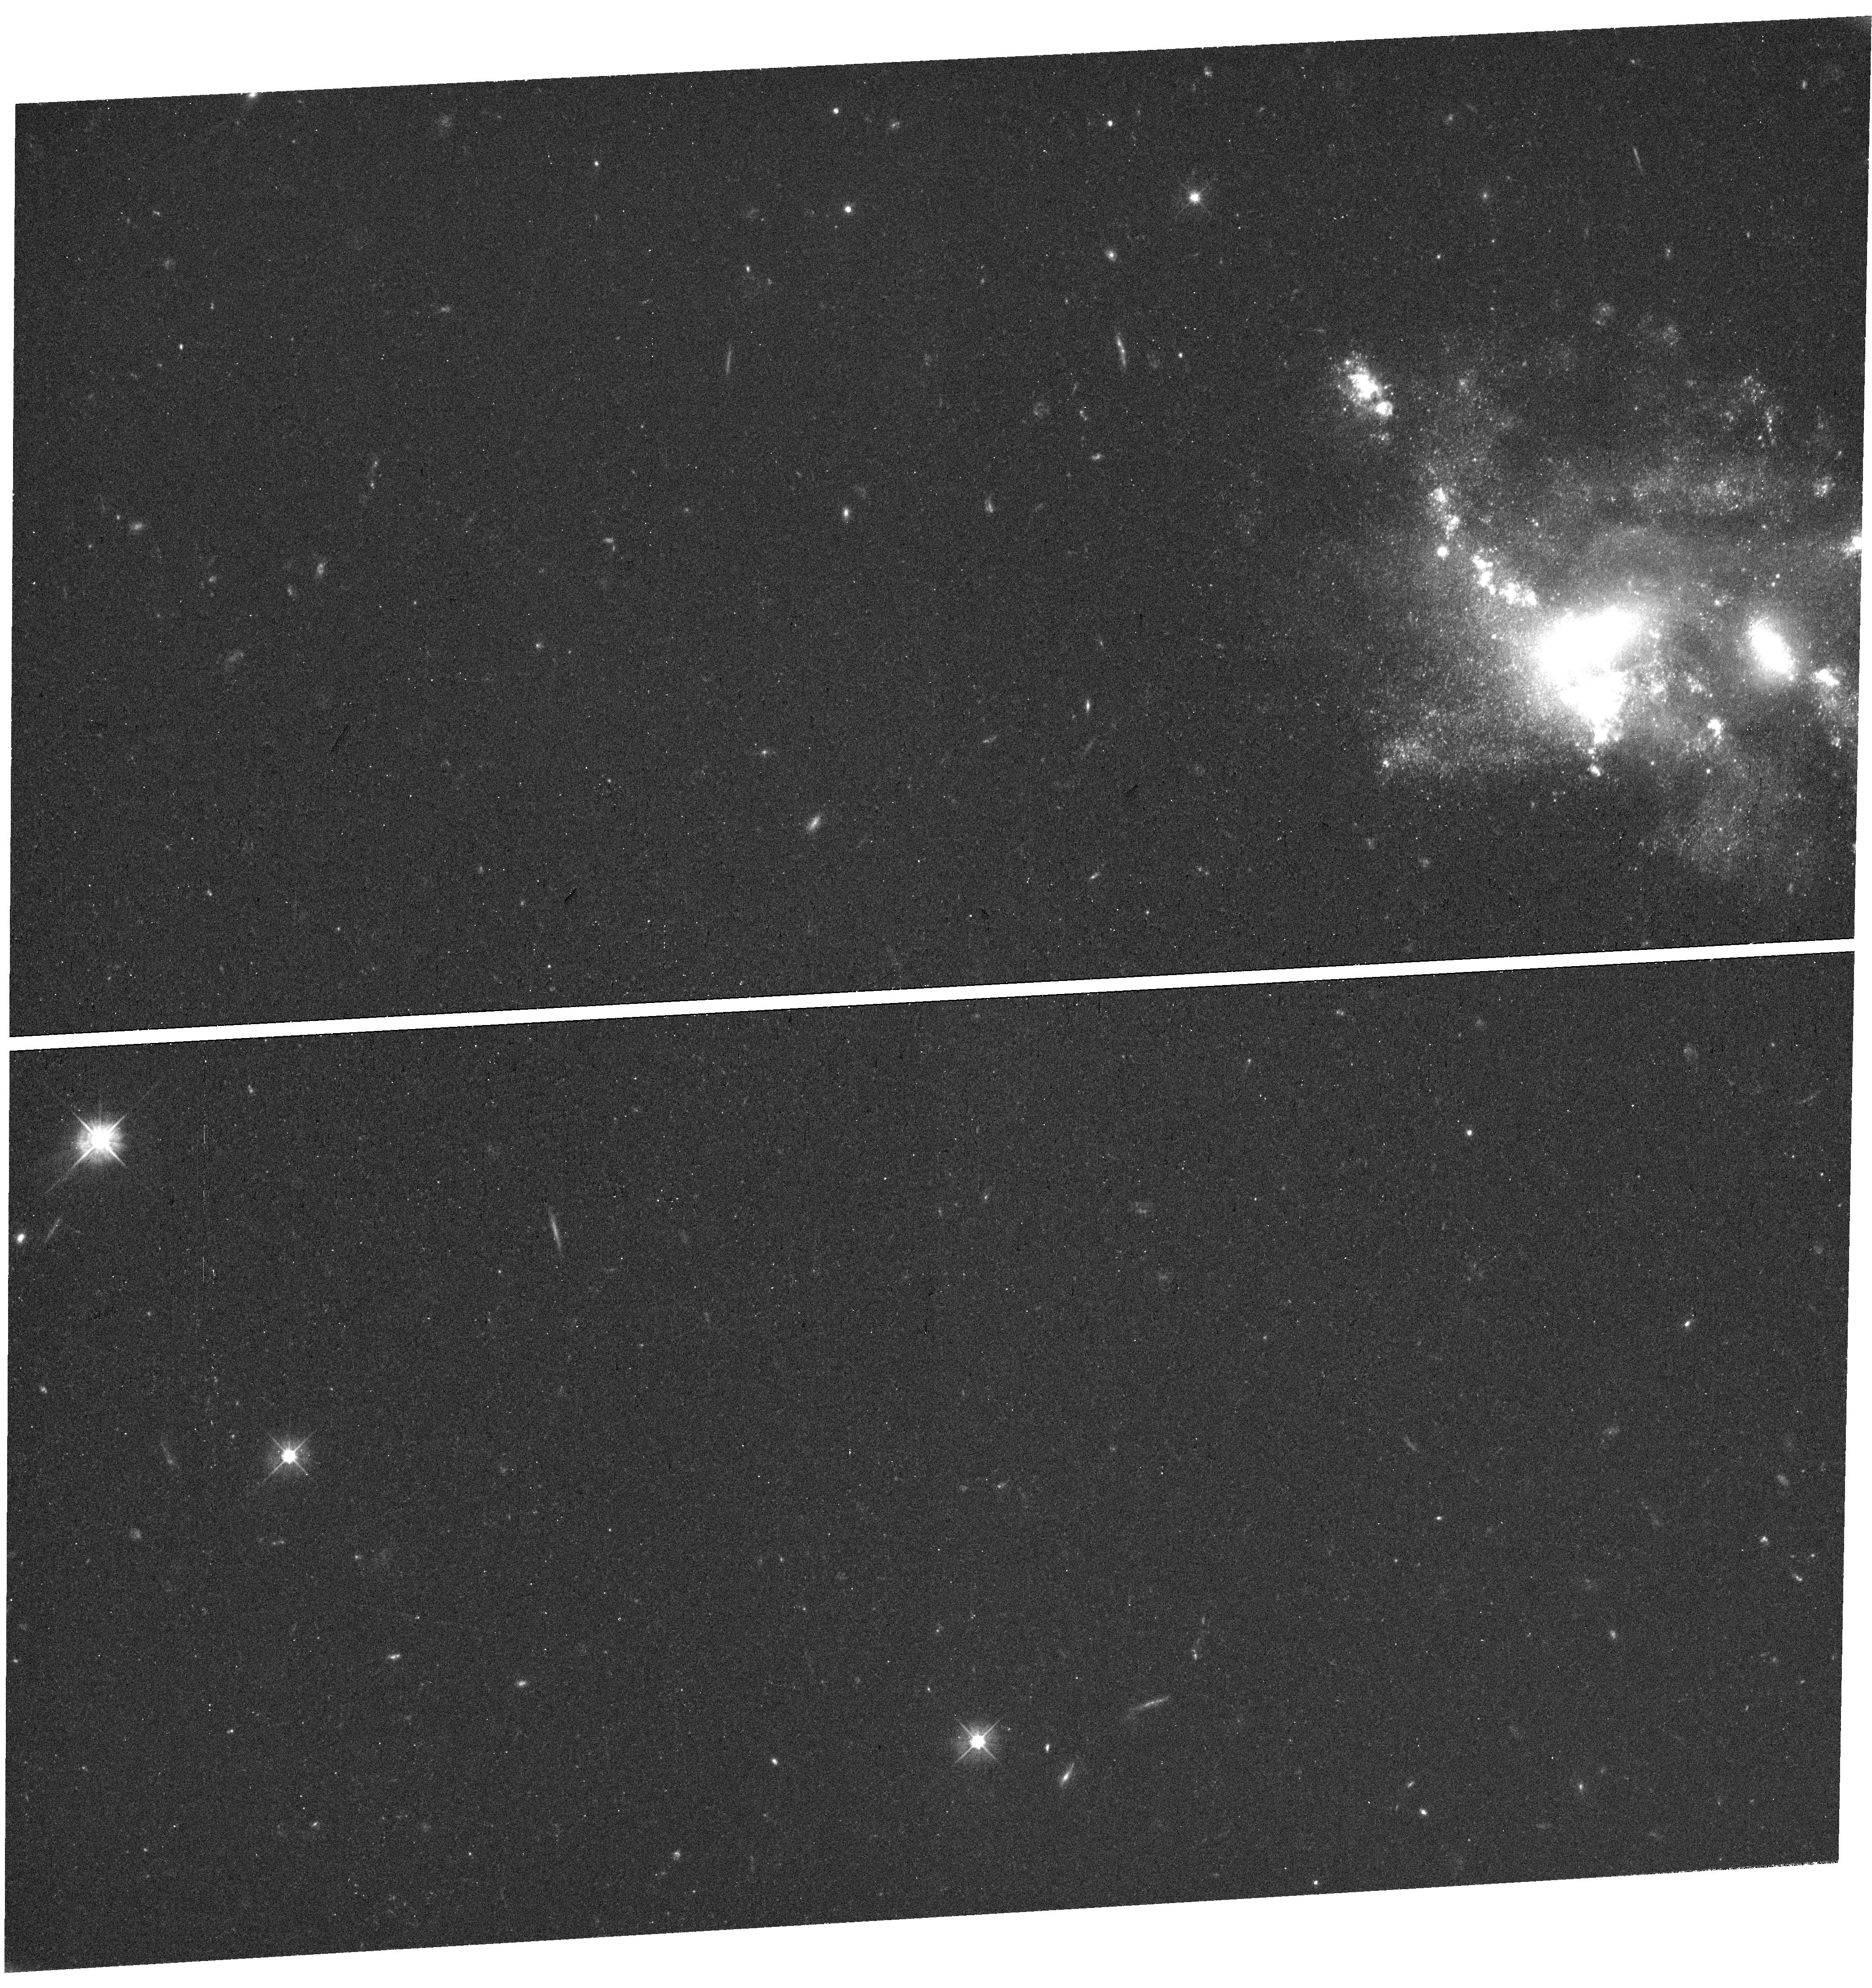
Target: SDSSJ141823.82+214826.0
Instrument: WFC3/UVIS
Filter: F475W
Exposure: 58 min
Observation ID: hst_17115_19_wfc3_uvis_f475w_if1419

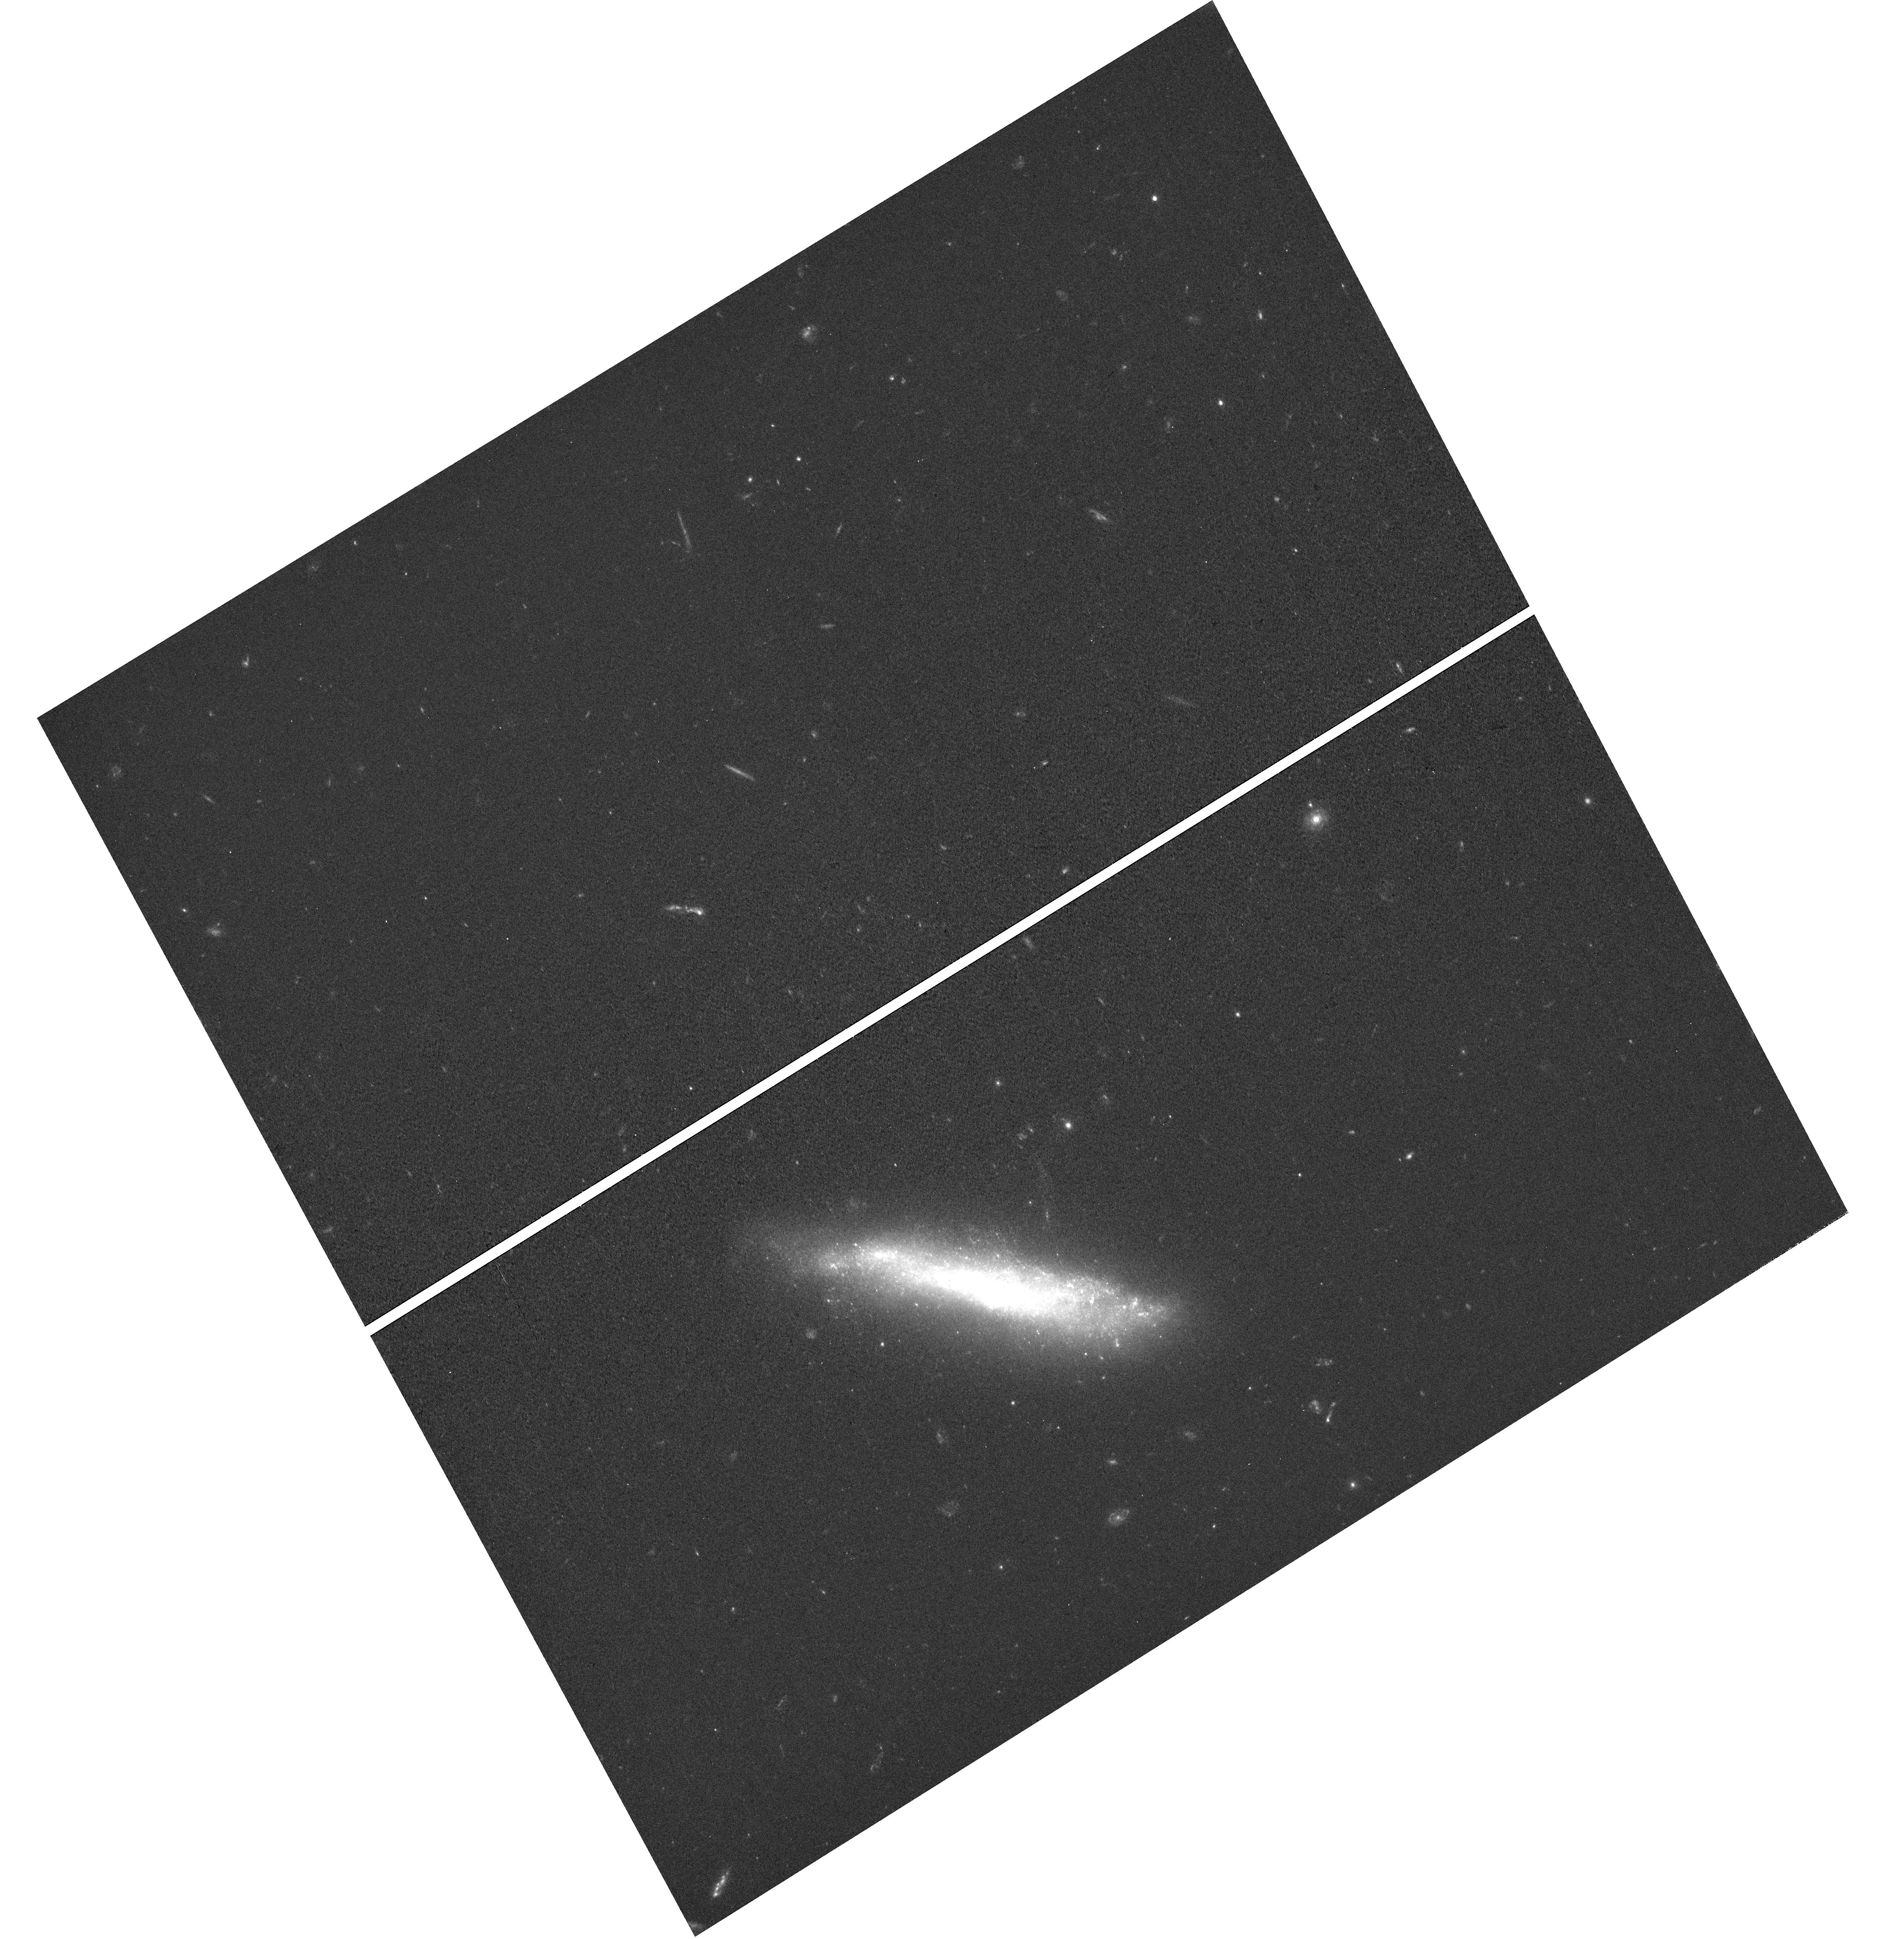
Target: SDSSJ143819.10+521931.4
Instrument: WFC3/UVIS
Filter: F475W
Exposure: 53 min
Observation ID: hst_17115_40_wfc3_uvis_f475w_if1440

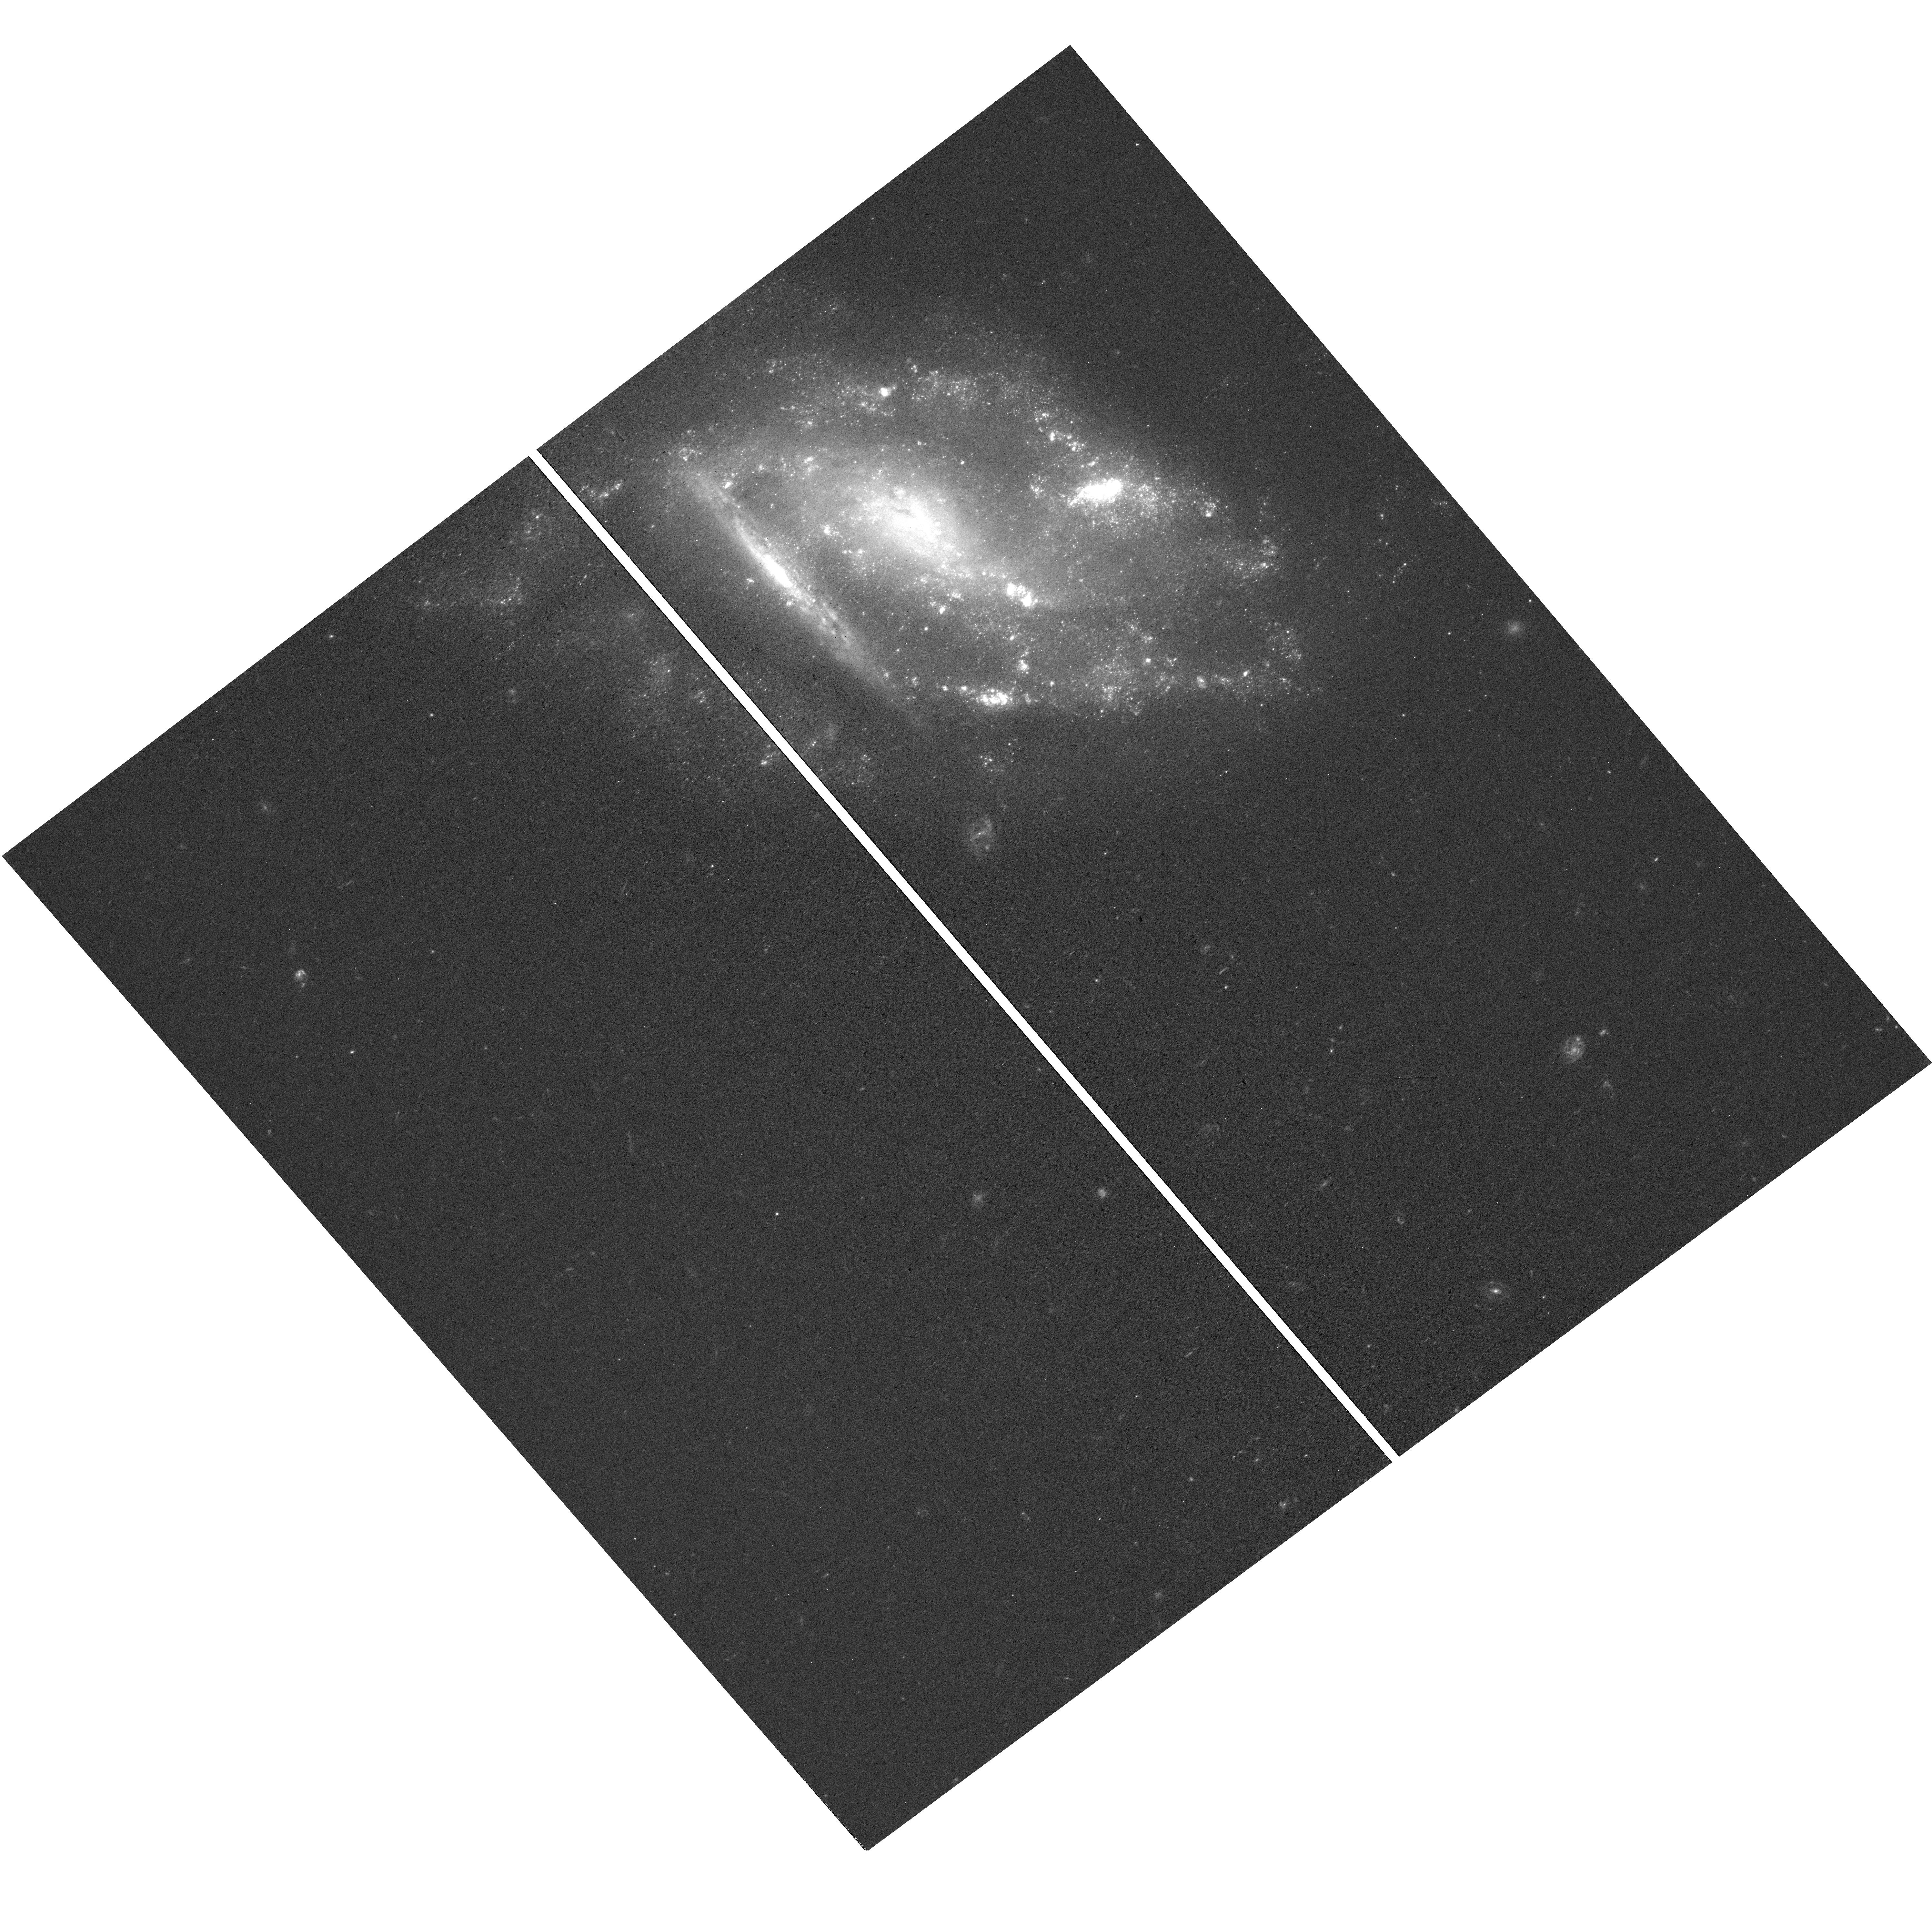
Target: HS0955+4753
Instrument: WFC3/UVIS
Filter: F475W
Exposure: 28 min
Observation ID: hst_17115_33_wfc3_uvis_f475w_if1433

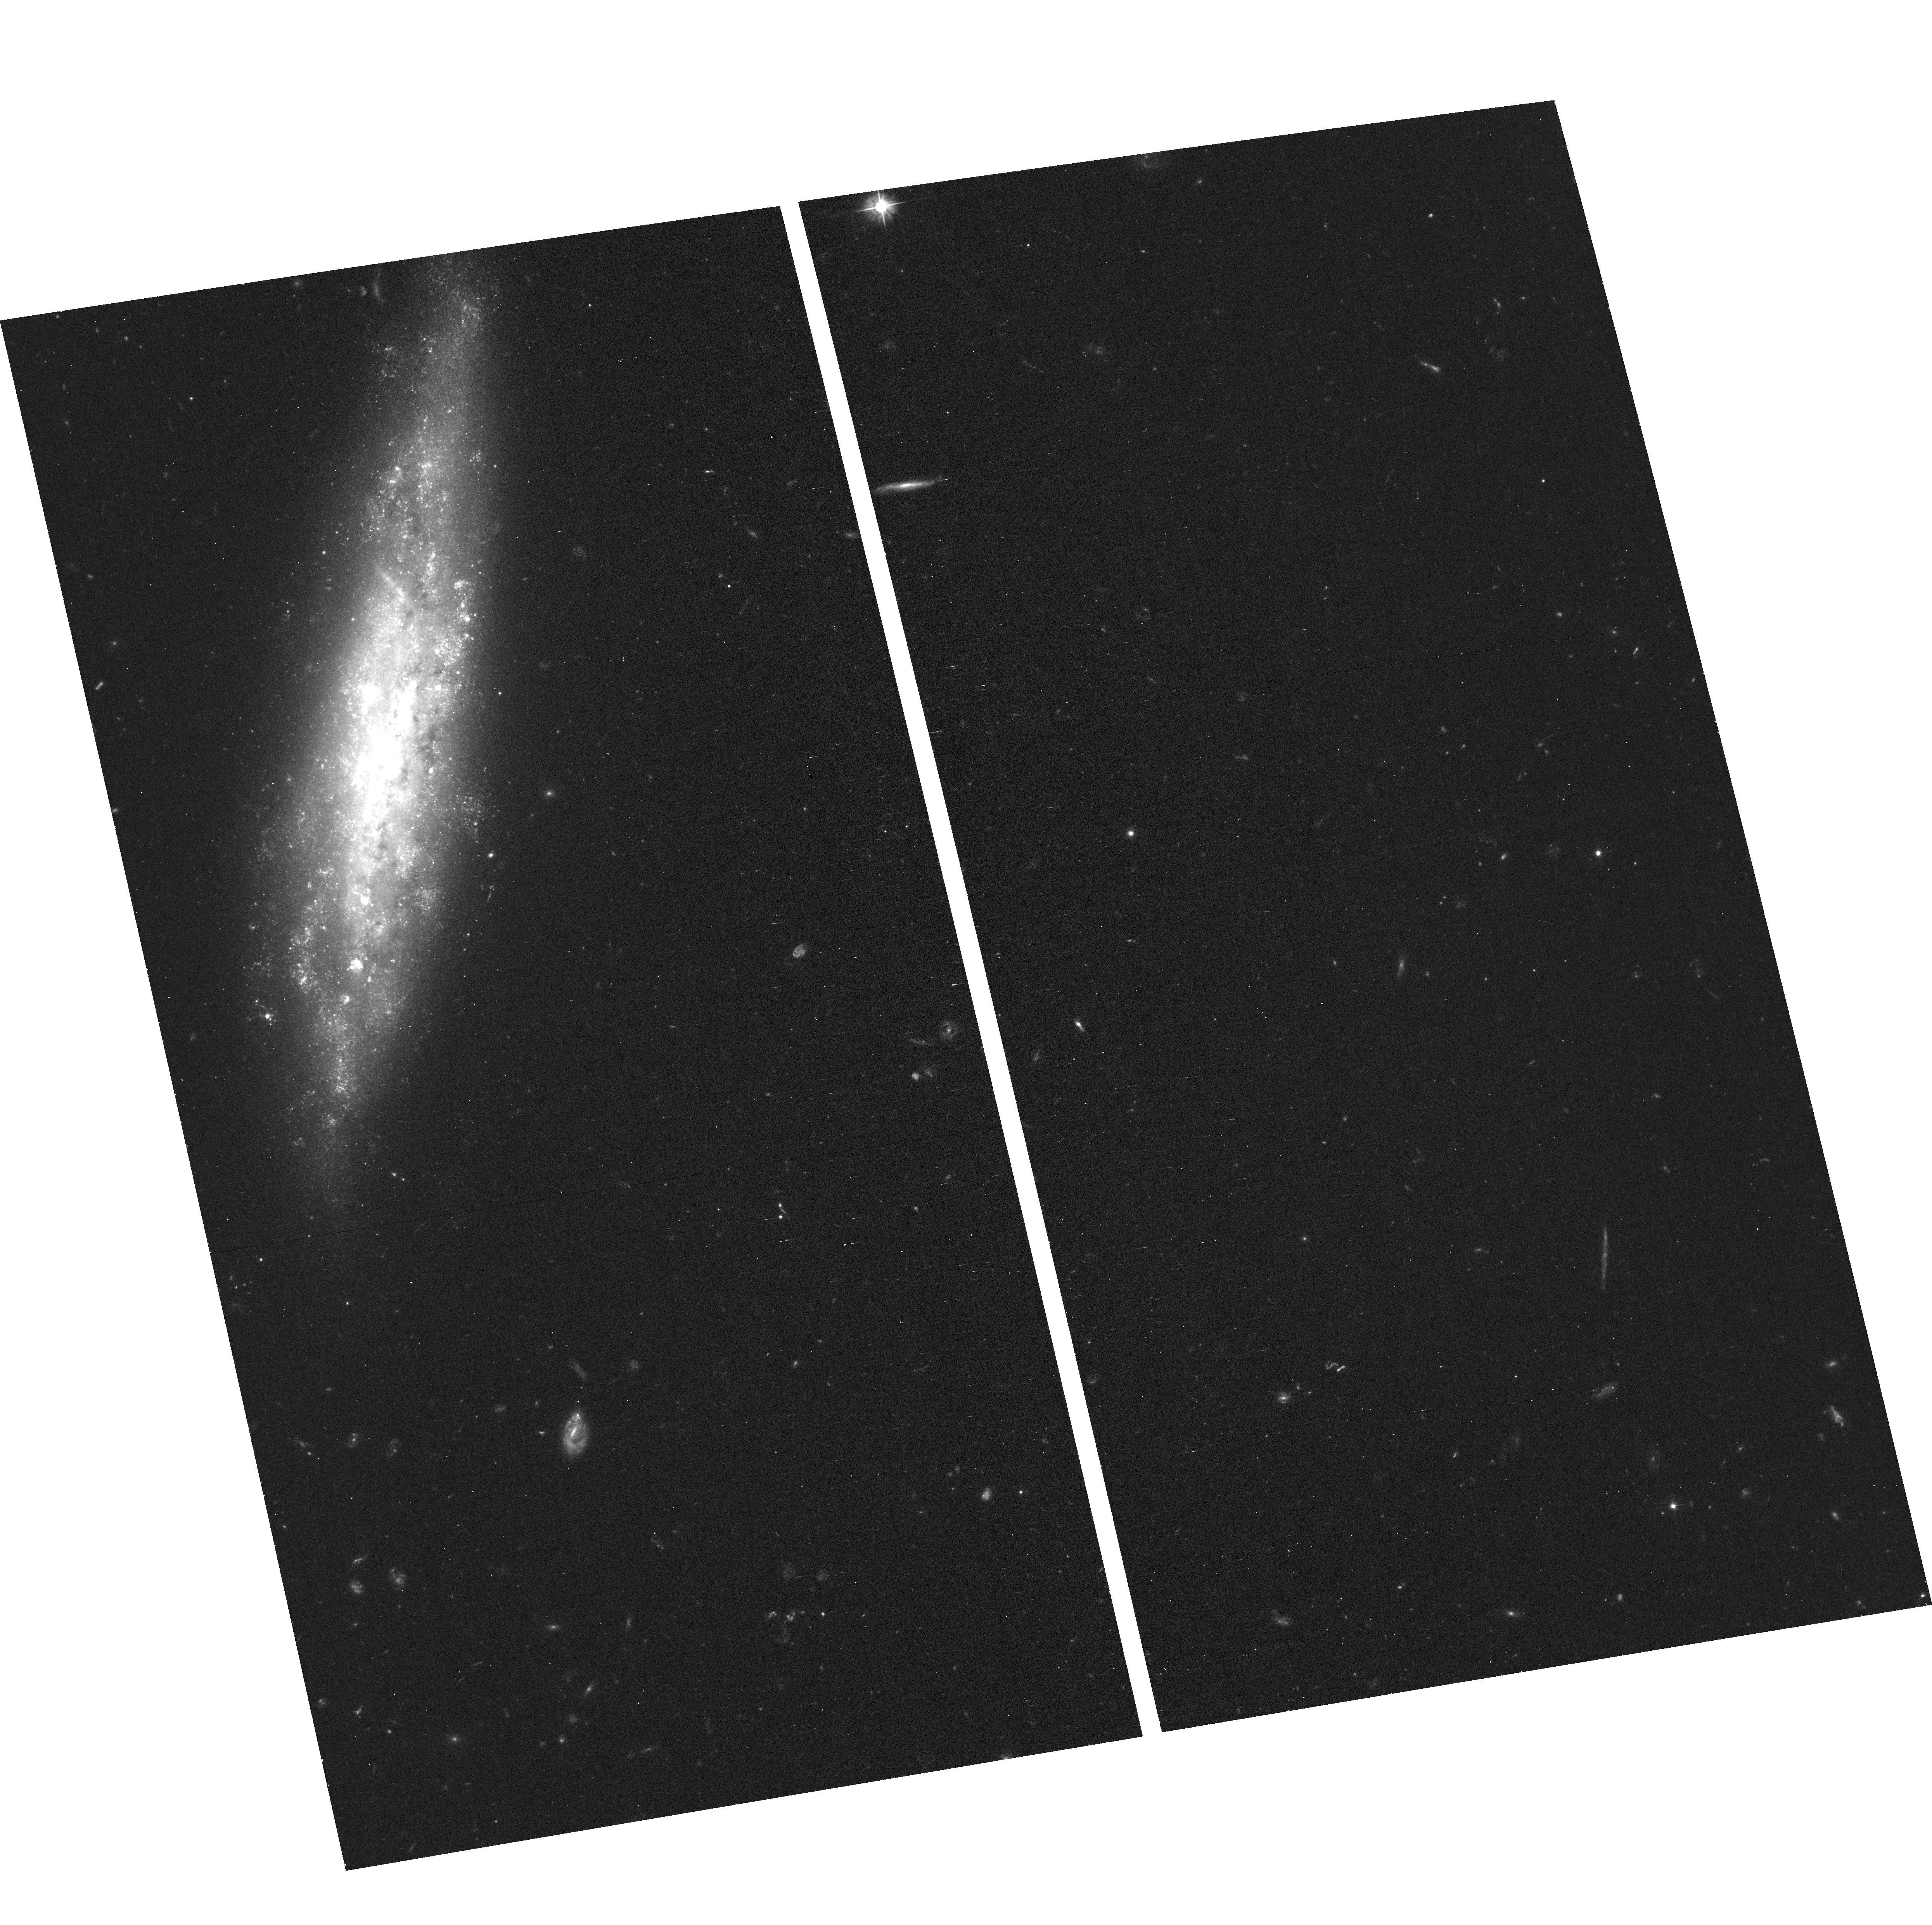
Target: SDSSJ113517.40+581258.7
Instrument: ACS/WFC
Filter: F475W
Exposure: 55 min
Observation ID: hst_17115_13_acs_wfc_f475w_jf1413

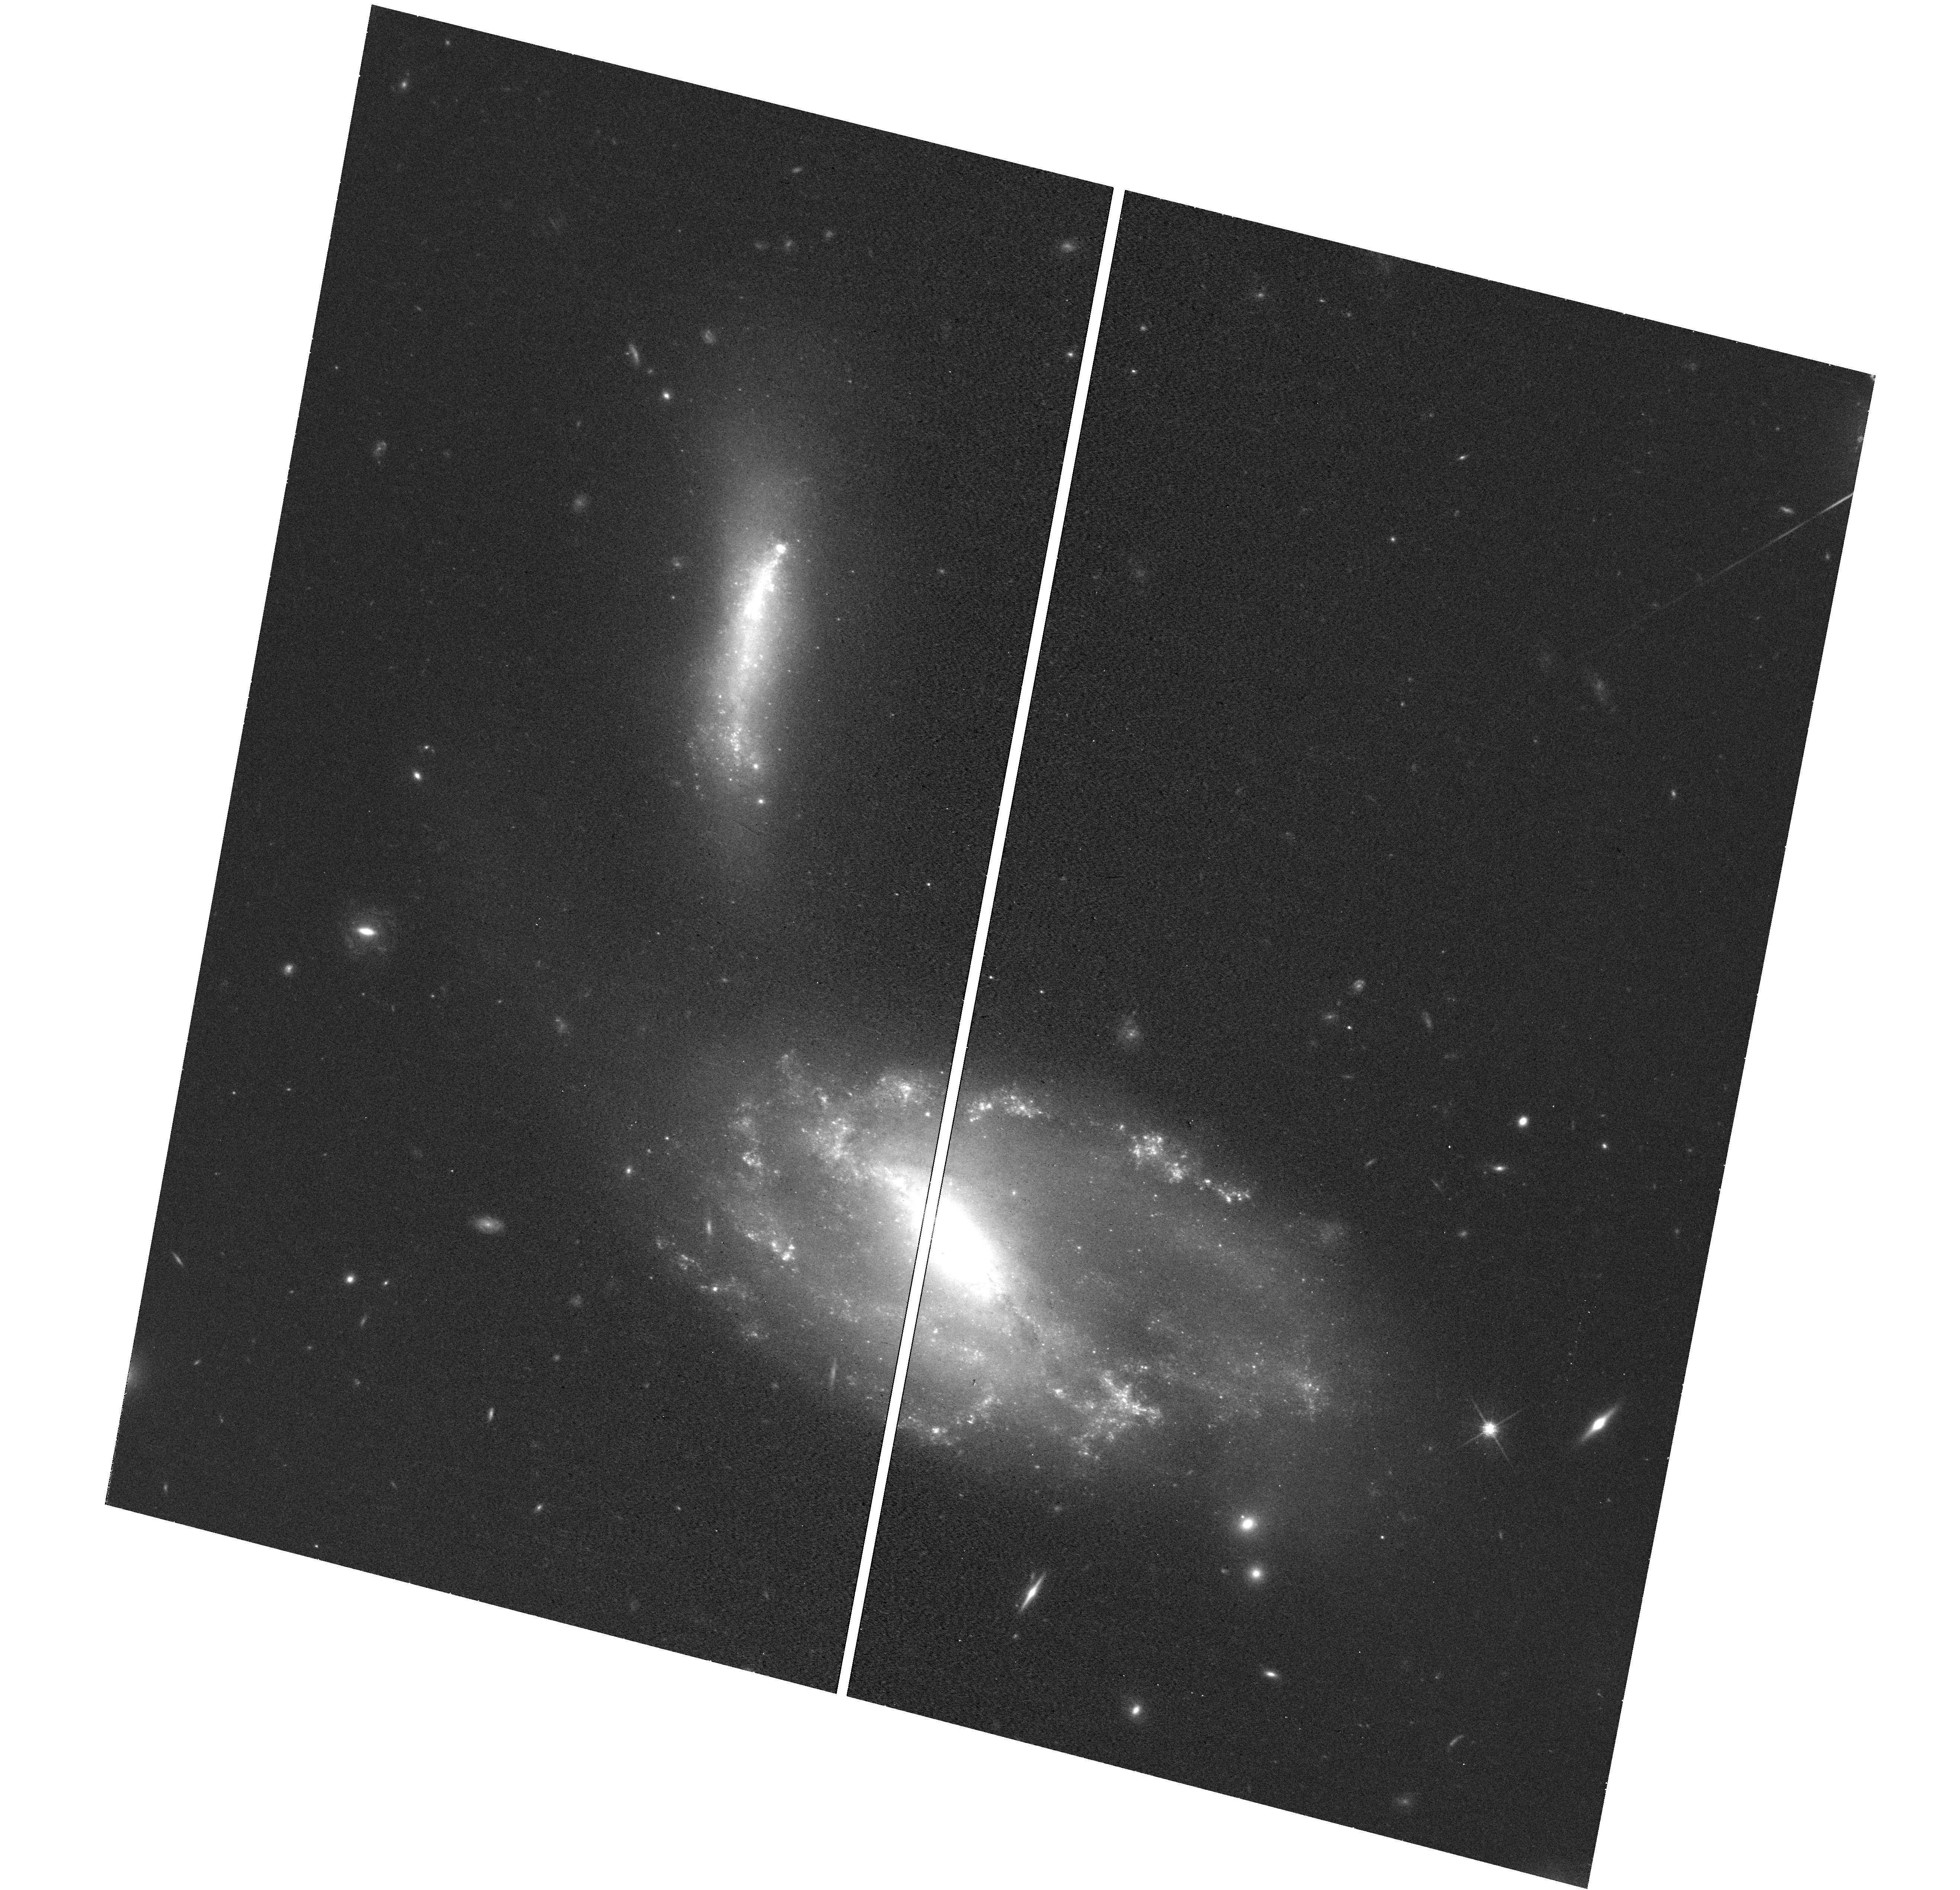
Target: SDSSJ140101.62+405431.7
Instrument: WFC3/UVIS
Filter: F775W
Exposure: 35 min
Observation ID: hst_17115_18_wfc3_uvis_f775w_if1418

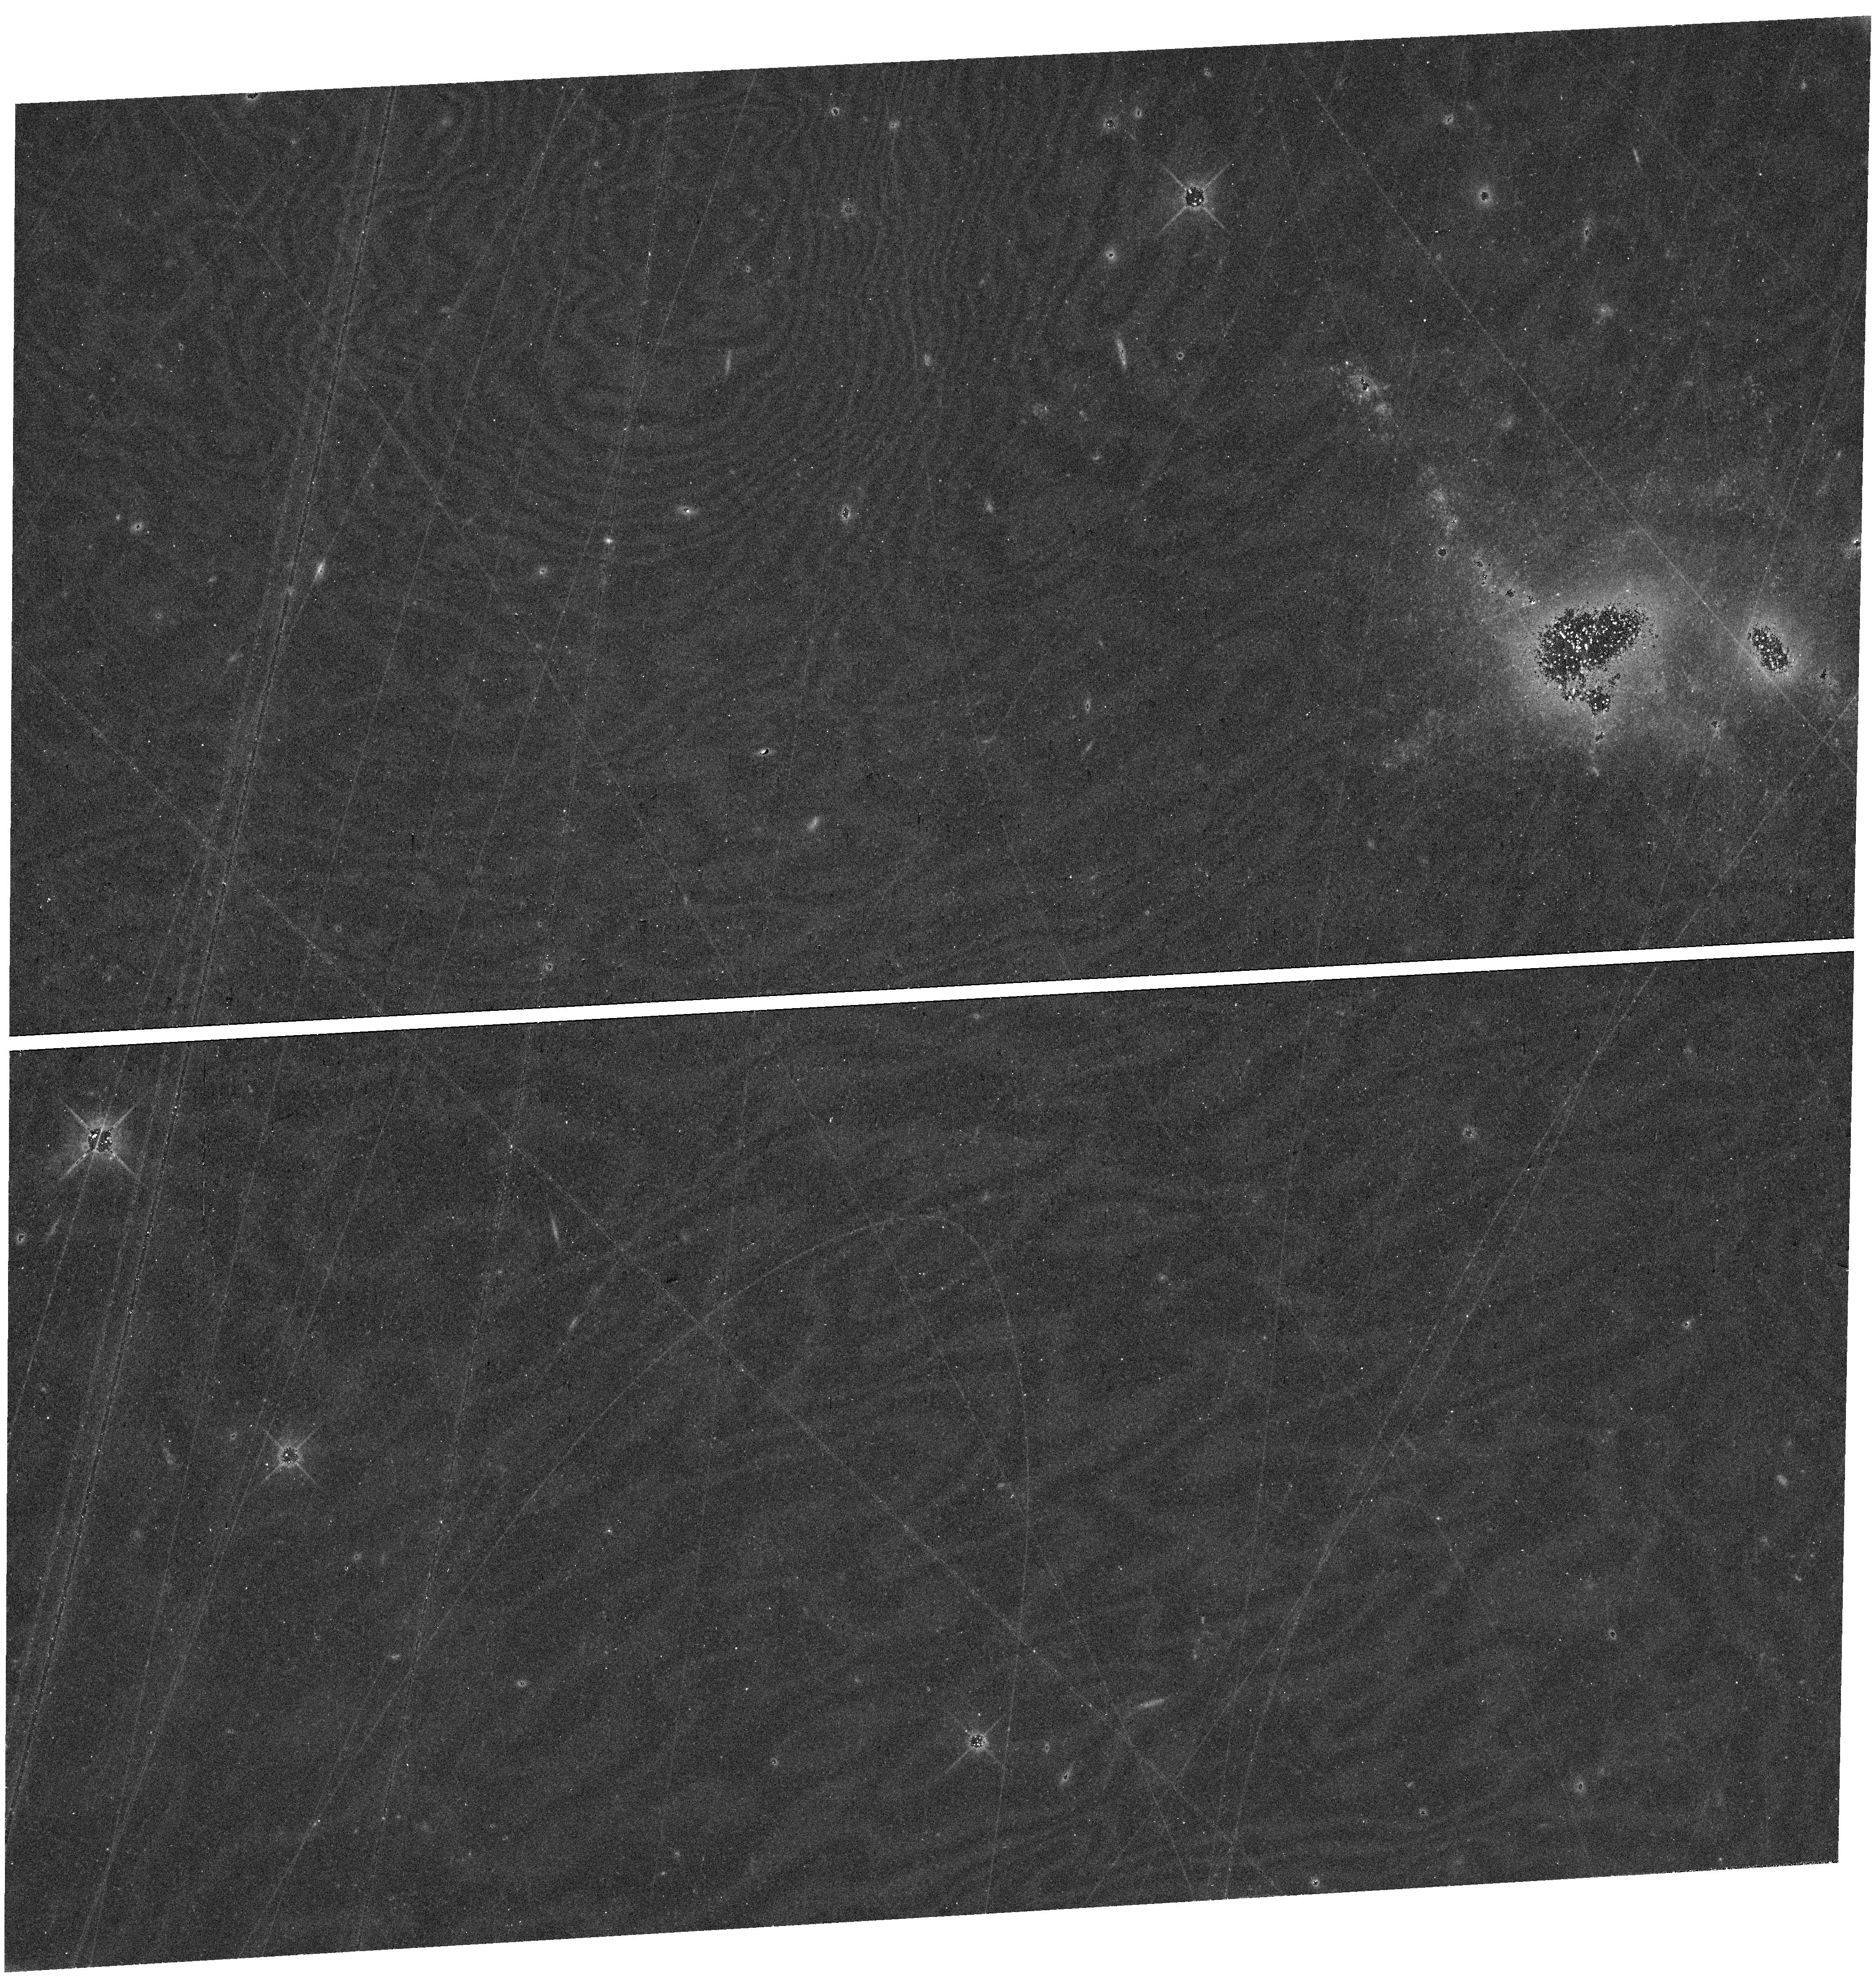
Target: SDSSJ141823.82+214826.0
Instrument: WFC3/UVIS
Filter: F775W
Exposure: 56 min
Observation ID: hst_17115_20_wfc3_uvis_f775w_if1420

The Circumgalactic Medium of Dwarf Galaxy Pairs (PI: Bowen, David V.)

We propose obtaining COS G130M spectra of QSOs lying behind dwarf galaxies (with stellar masses of log[M*(M_solar)] < 9.0) to study the absorption lines that the galaxies' circumgalactic medium (CGM) produces along the sightlines to the background probes. The galaxies are selected to lie at low redshifts so that a range of techniques can be used to complement the results from the absorption line spectroscopy (such as 21 cm emission line mapping). We define two samples of dwarf galaxies: (a) SINGLE isolated dwarf galaxies and (b) PAIRS of isolated dwarf galaxies. For both samples, we aim to determine the extent of the neutral and metal-enriched CGM around the galaxies, search for changes in the phases of the CGM with distance from the galaxies, and measure, when possible, the metallicity of the CGM. A principal goal is to examine whether the CGM of dwarf galaxy pairs is different from that of single dwarf galaxies; that is, we aim to use the sample of single dwarf galaxies as a control sample for the pairs of dwarf galaxies. This comparison will enable us to examine whether interactions between dwarf galaxies lead to substantial amounts of baryons being `parked' in the outskirts of their CGM, acting as reservoirs that fuel their star formation (SF). A direct comparison between the properties of the CGM of the dwarf galaxy pairs with the single dwarf galaxies will demonstrate whether the CGM is dominated by tidal interactions or, instead, by outflows of gas instigated by the SF that the interactions ignite.